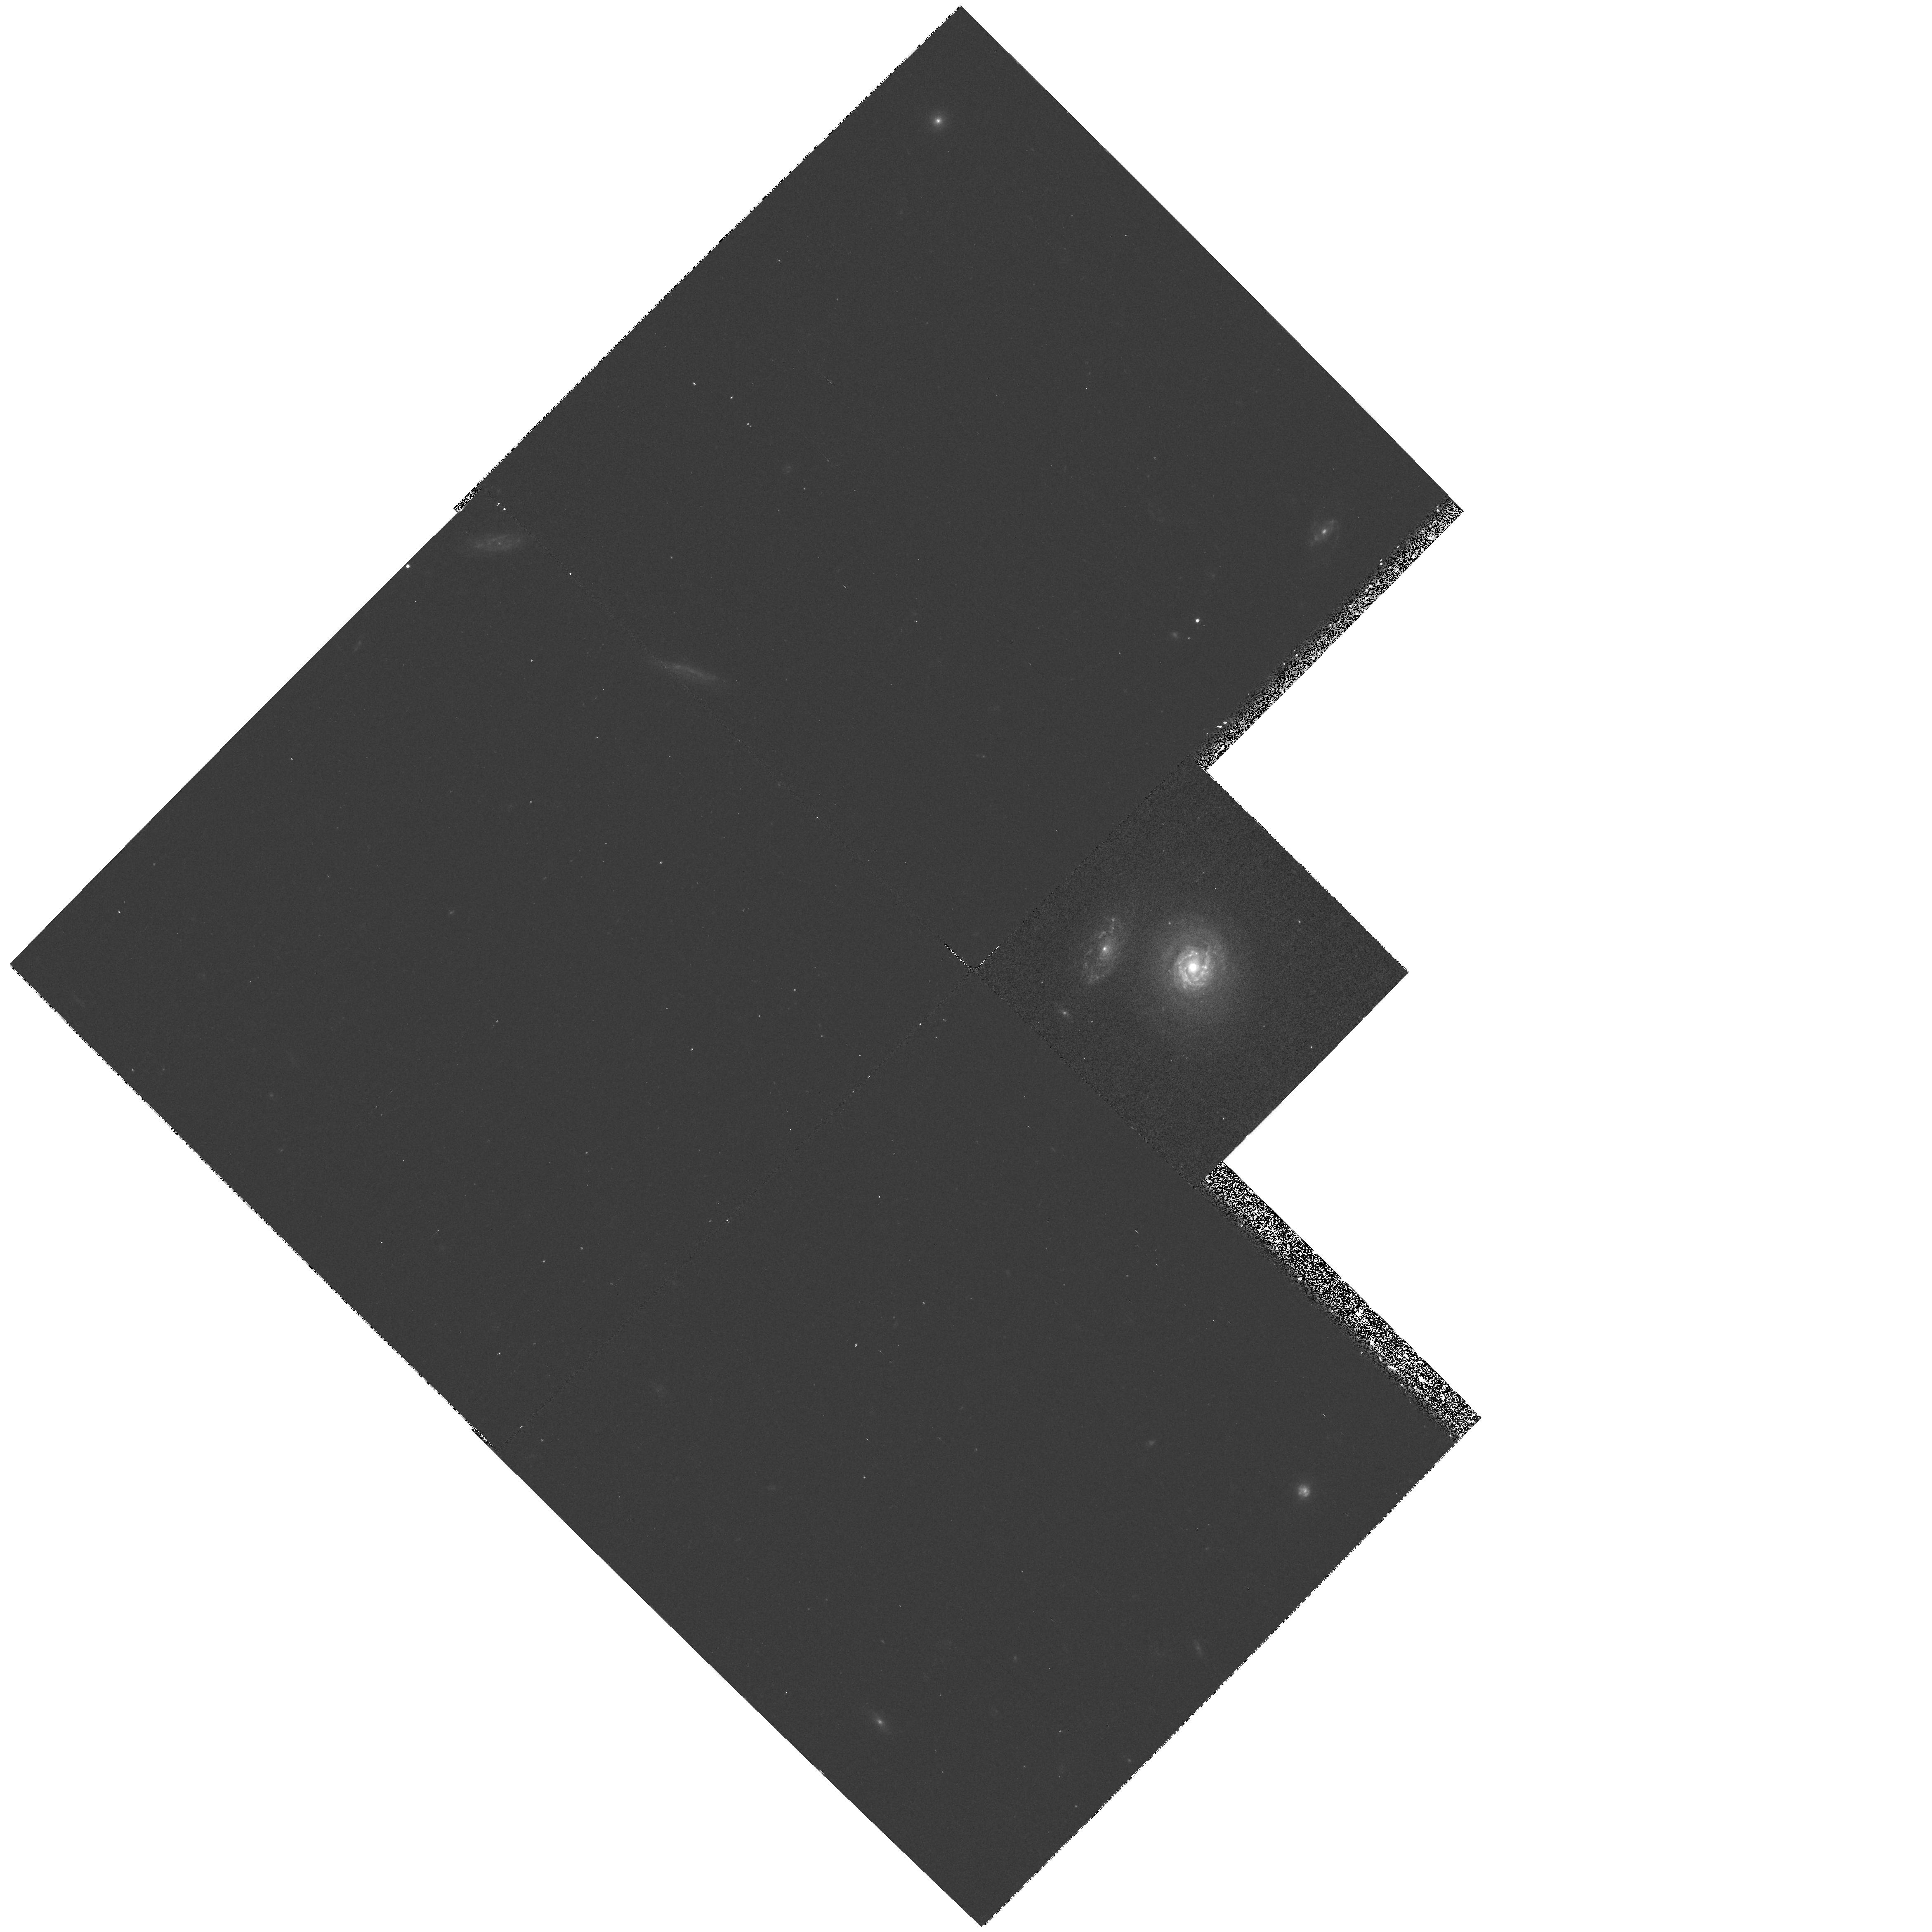
Target: COMA-D15. Instrument: WFPC2/PC. Filter: F450W. Exposure: 20 min. Observation ID: hst_6773_02_wfpc2_pc_f450w_u39d02

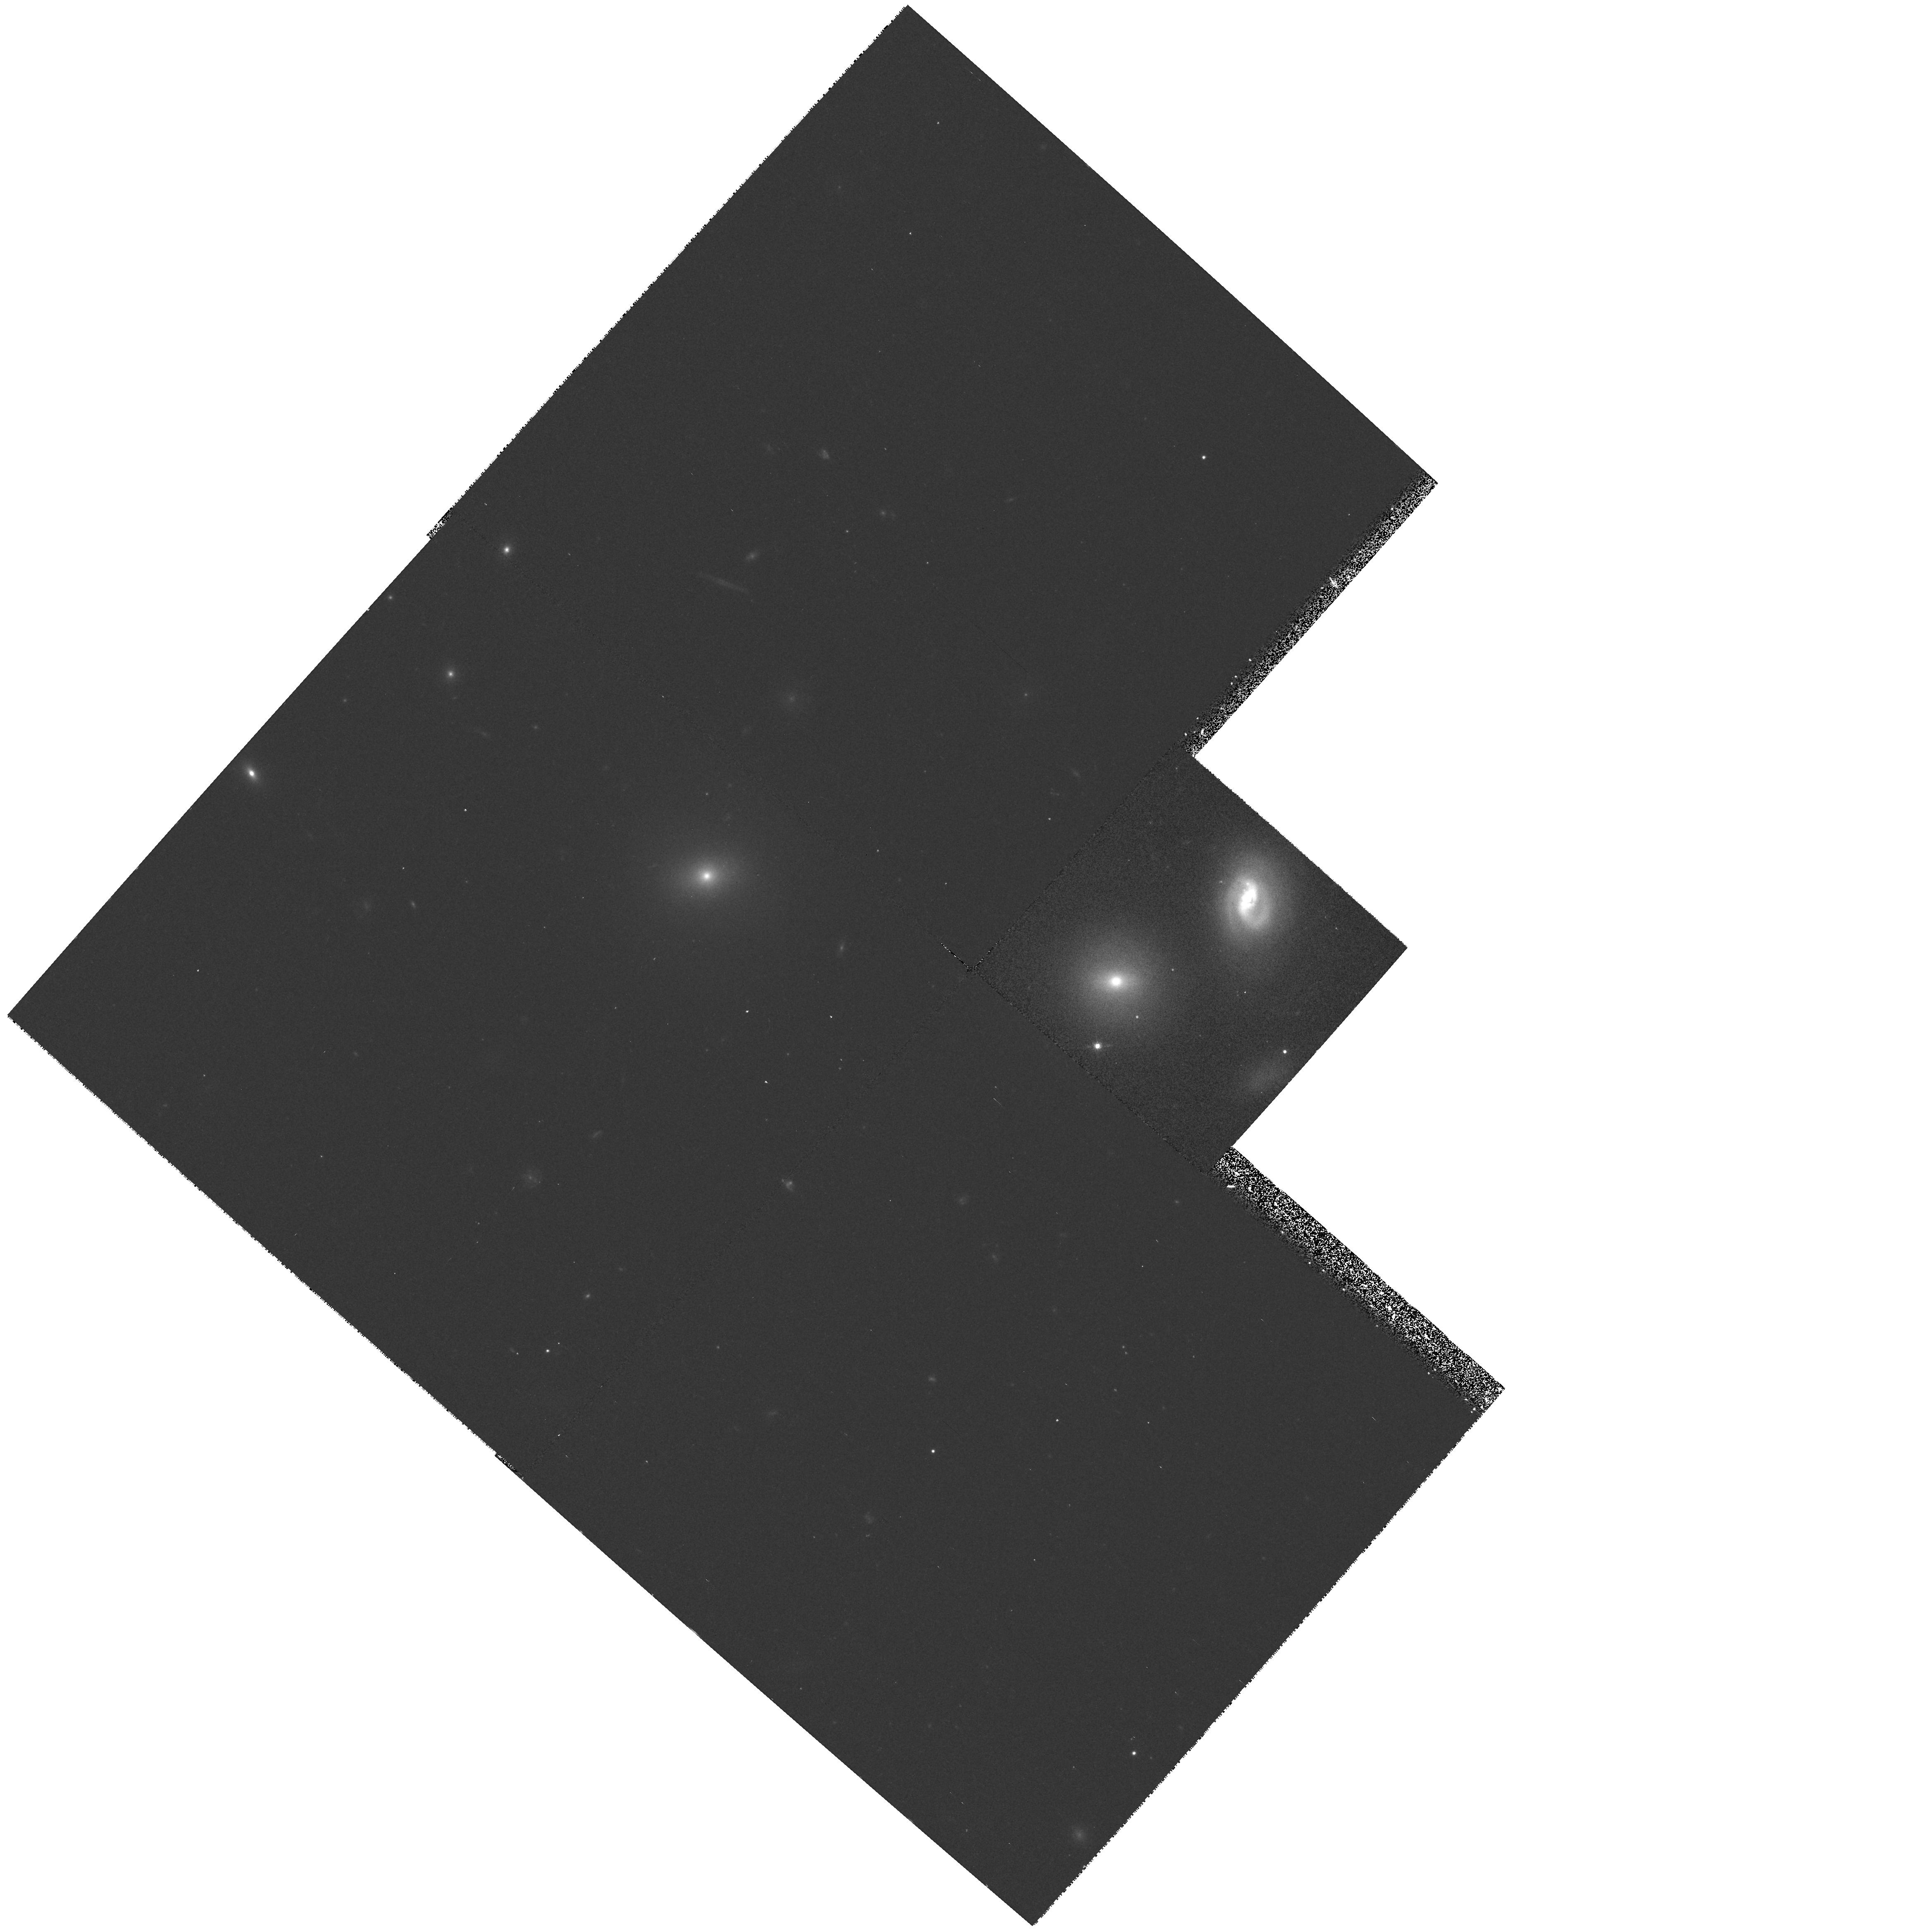
Target: COMA-D99. Instrument: WFPC2/PC. Filter: F814W. Exposure: 13 min. Observation ID: hst_6773_04_wfpc2_pc_f814w_u39d04

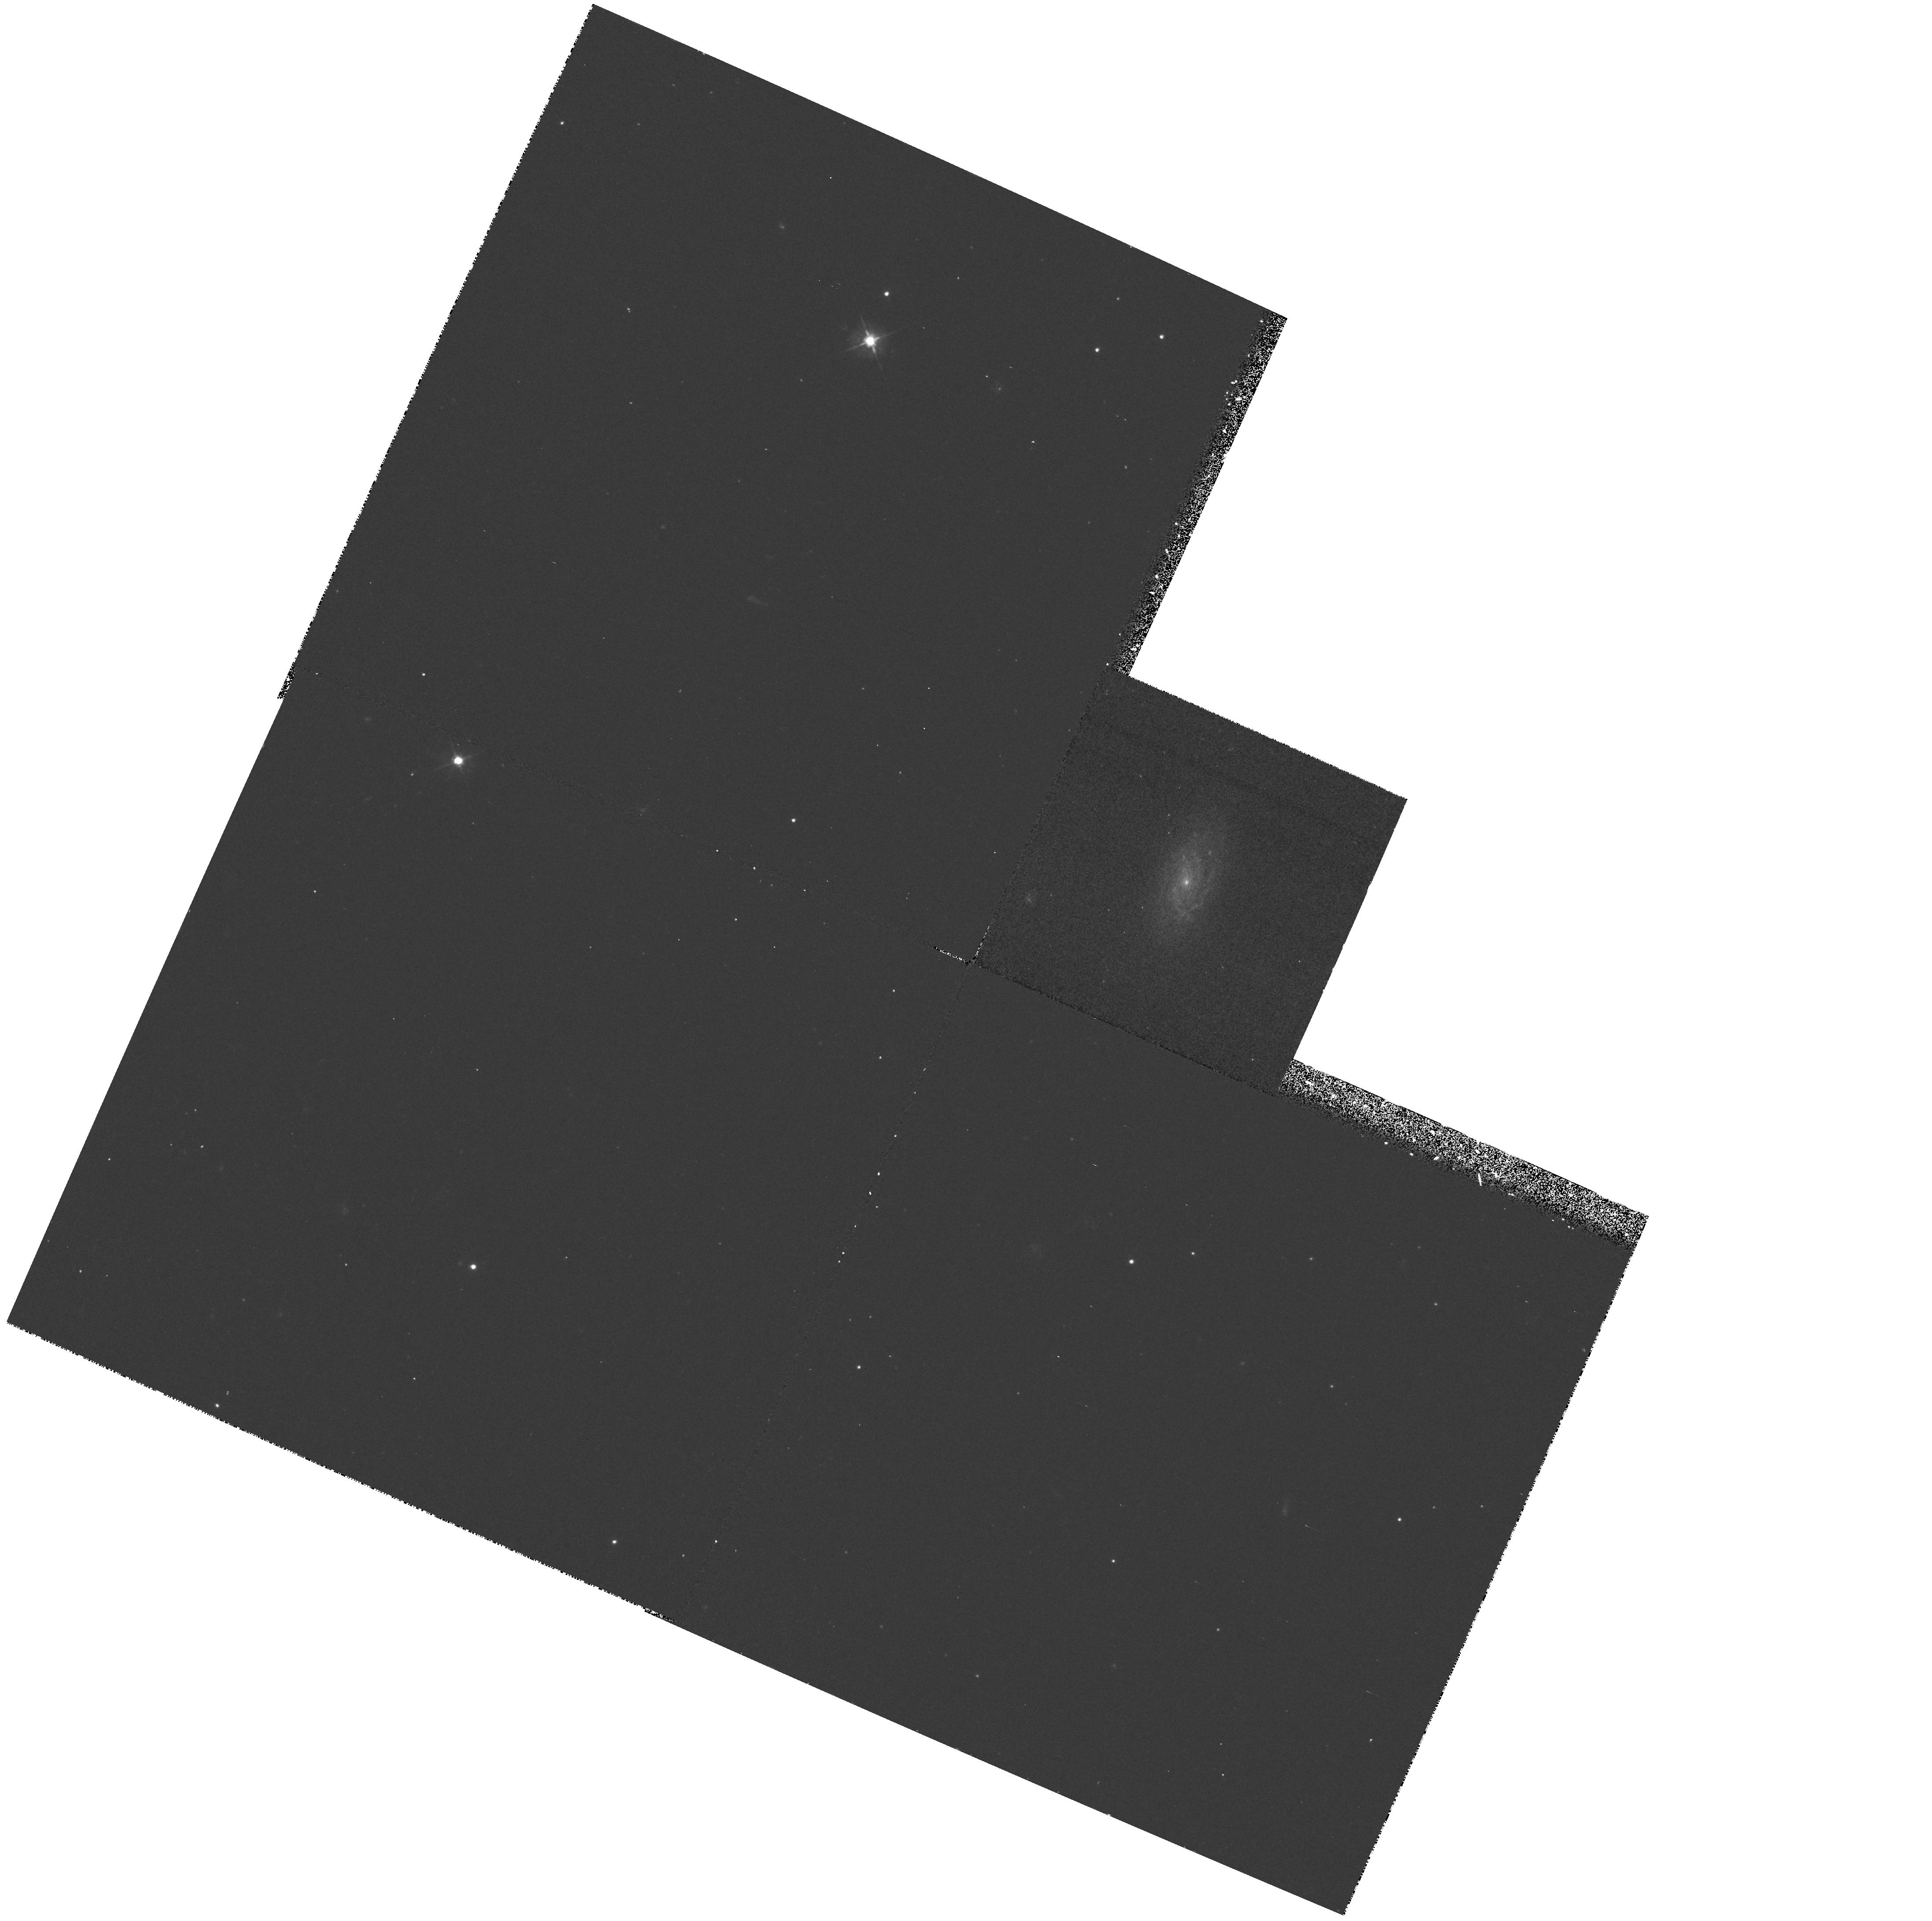
Target: DC2048-D148. Instrument: WFPC2/PC. Filter: F450W. Exposure: 23 min. Observation ID: hst_6773_05_wfpc2_pc_f450w_u39d05

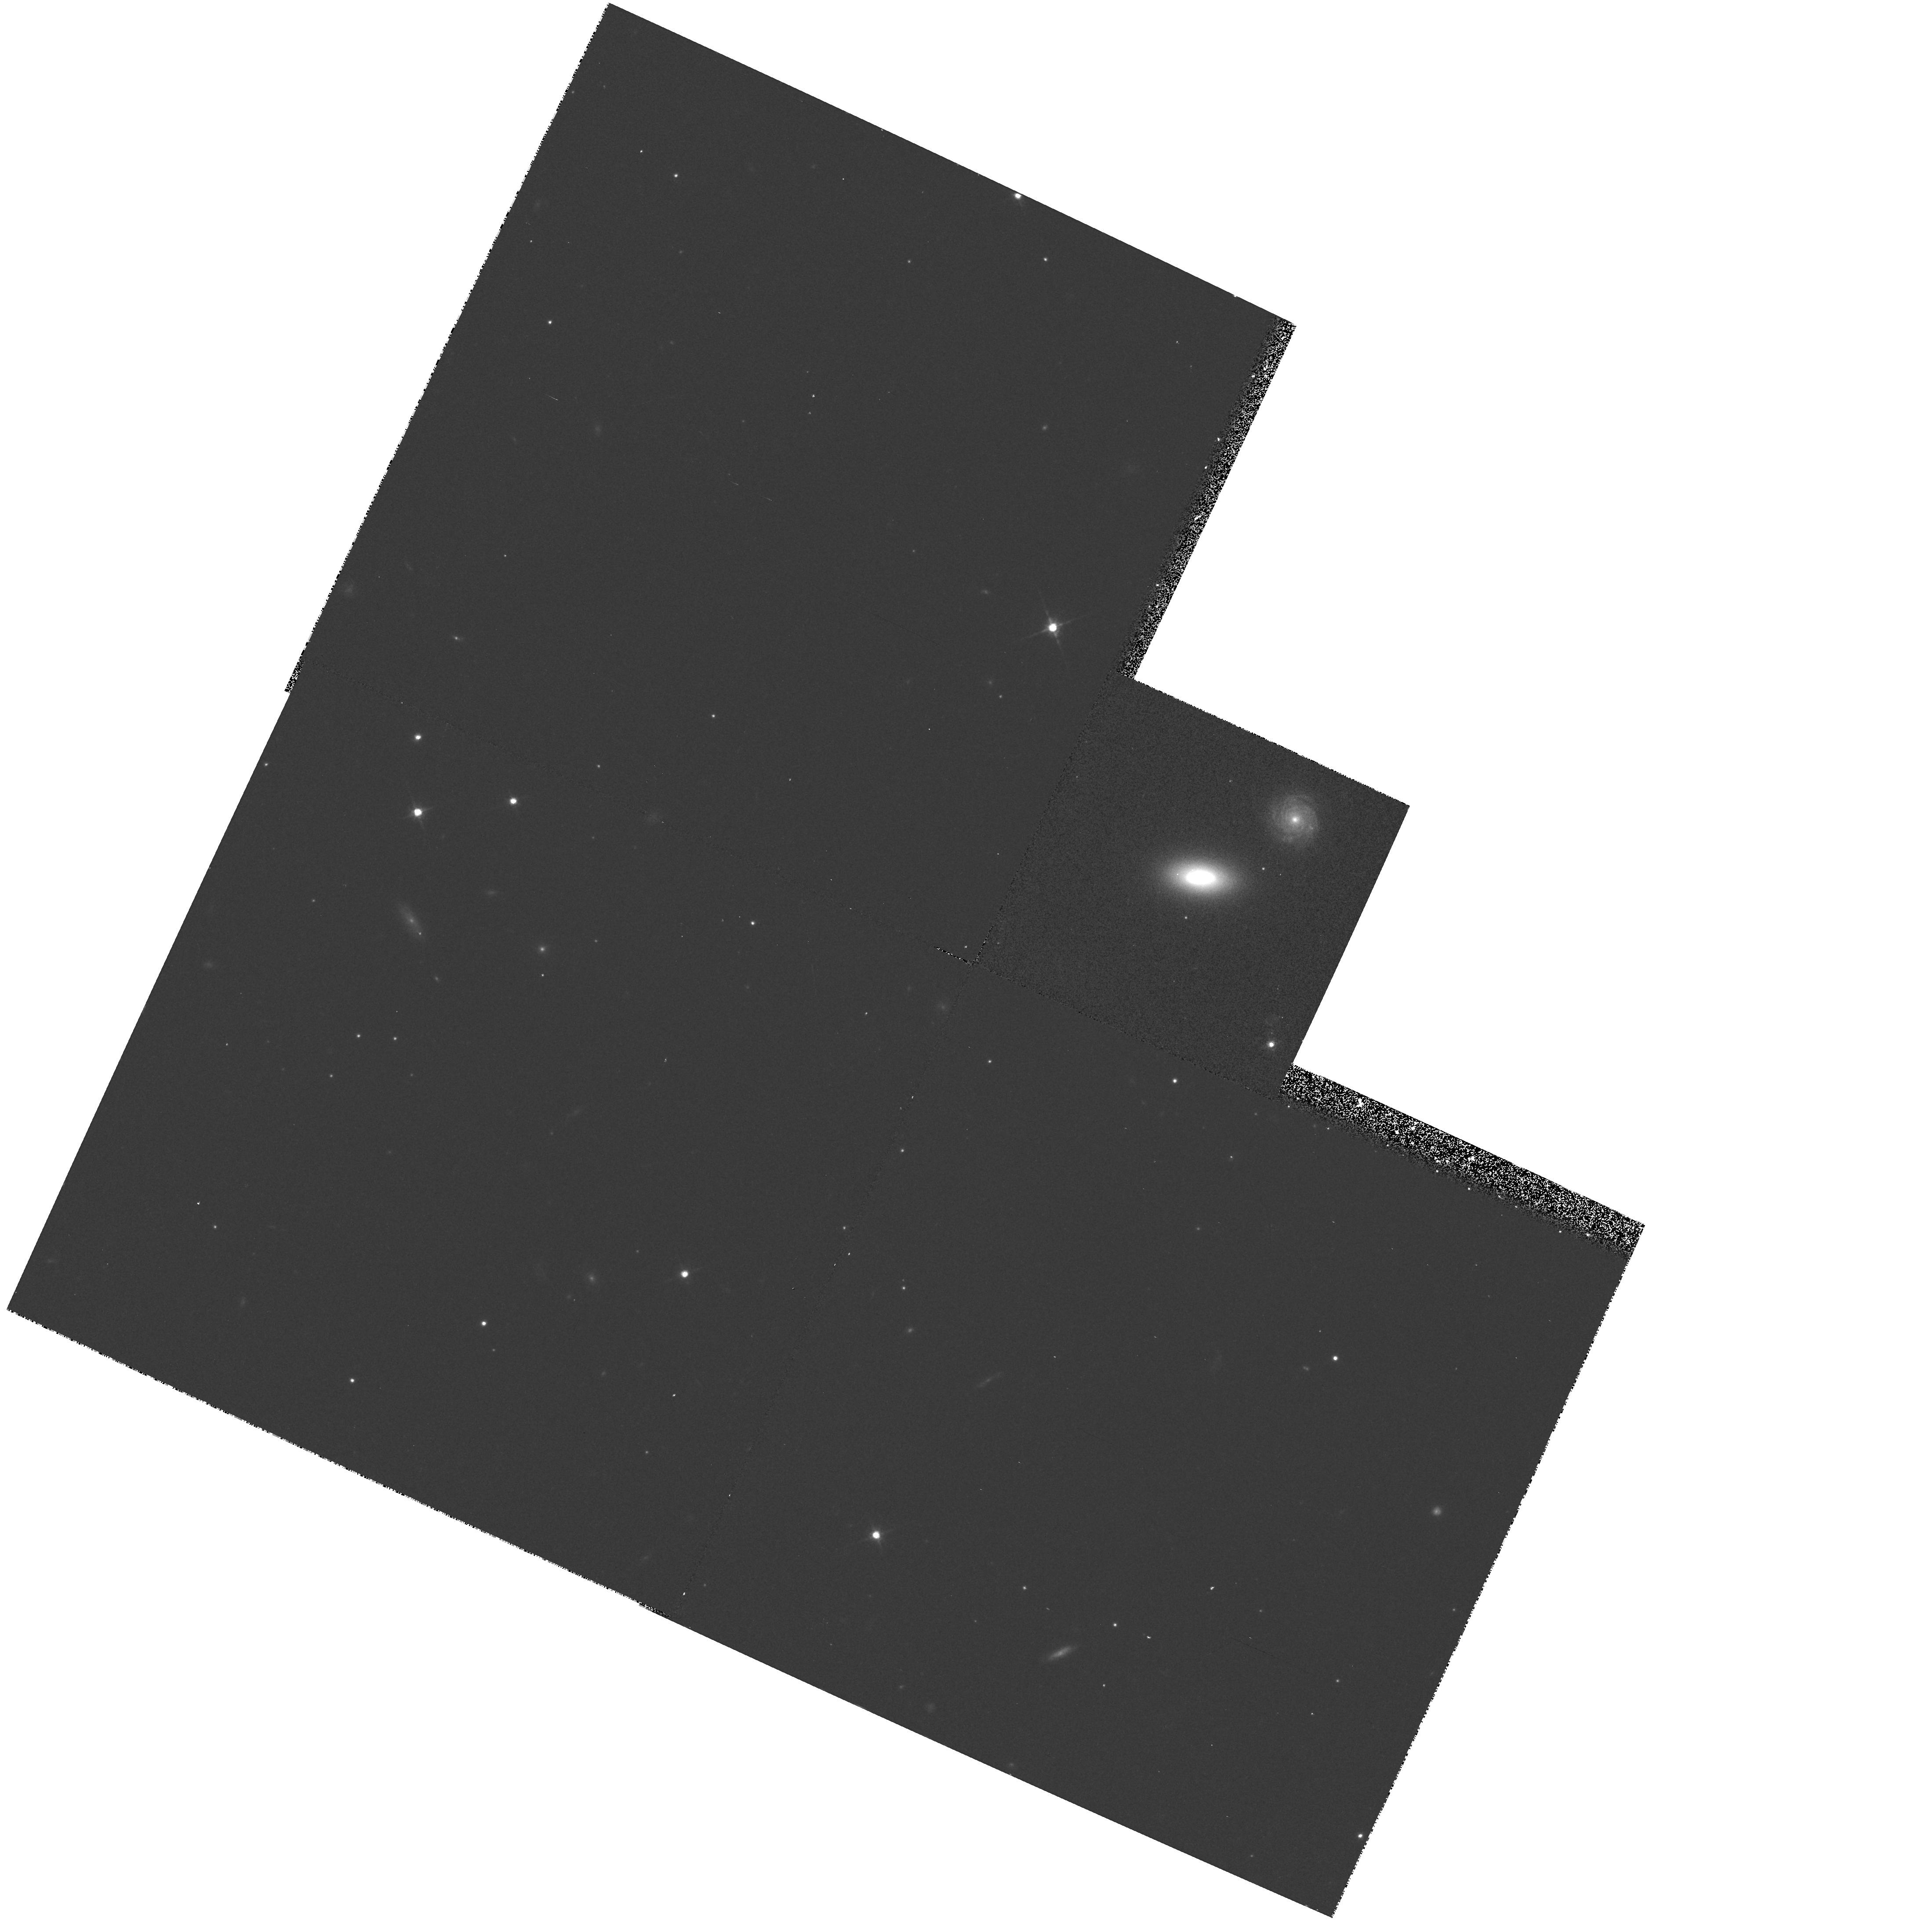
Target: DC2048-D216. Instrument: WFPC2/PC. Filter: F814W. Exposure: 13 min. Observation ID: hst_6773_07_wfpc2_pc_f814w_u39d07

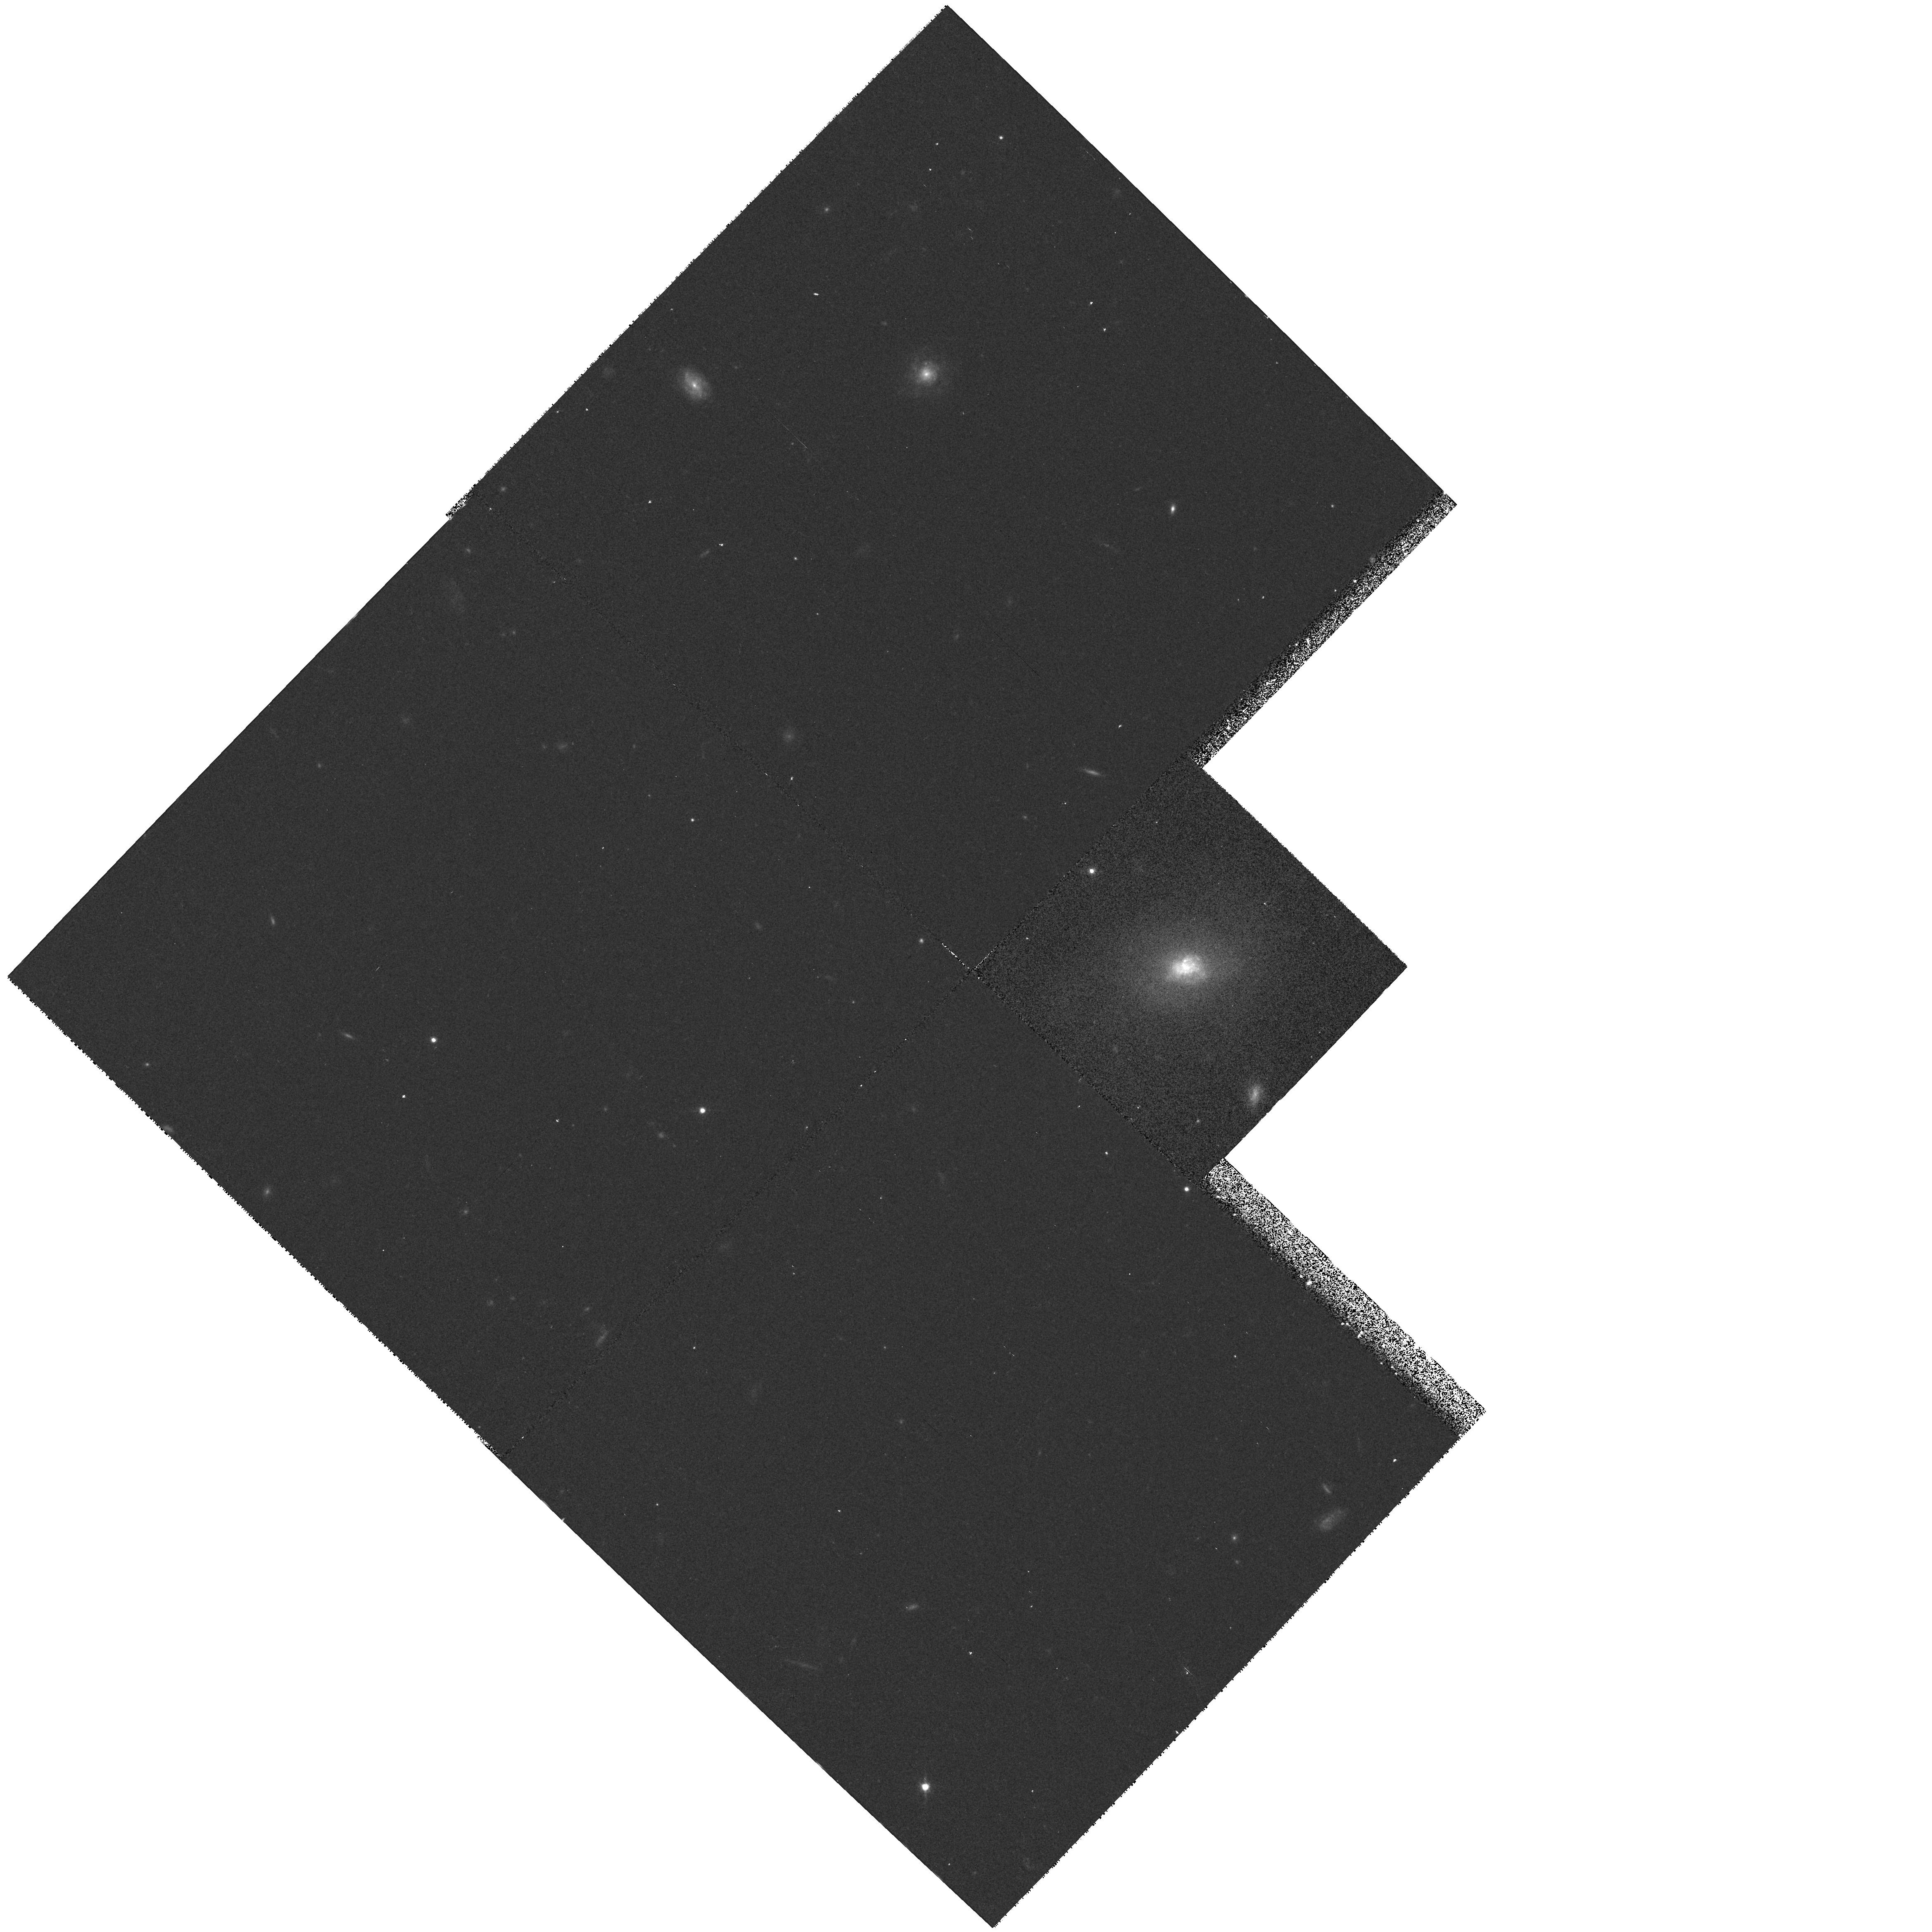
Target: COMA-D45. Instrument: WFPC2/PC. Filter: F814W. Exposure: 13 min. Observation ID: hst_6773_01_wfpc2_pc_f814w_u39d01

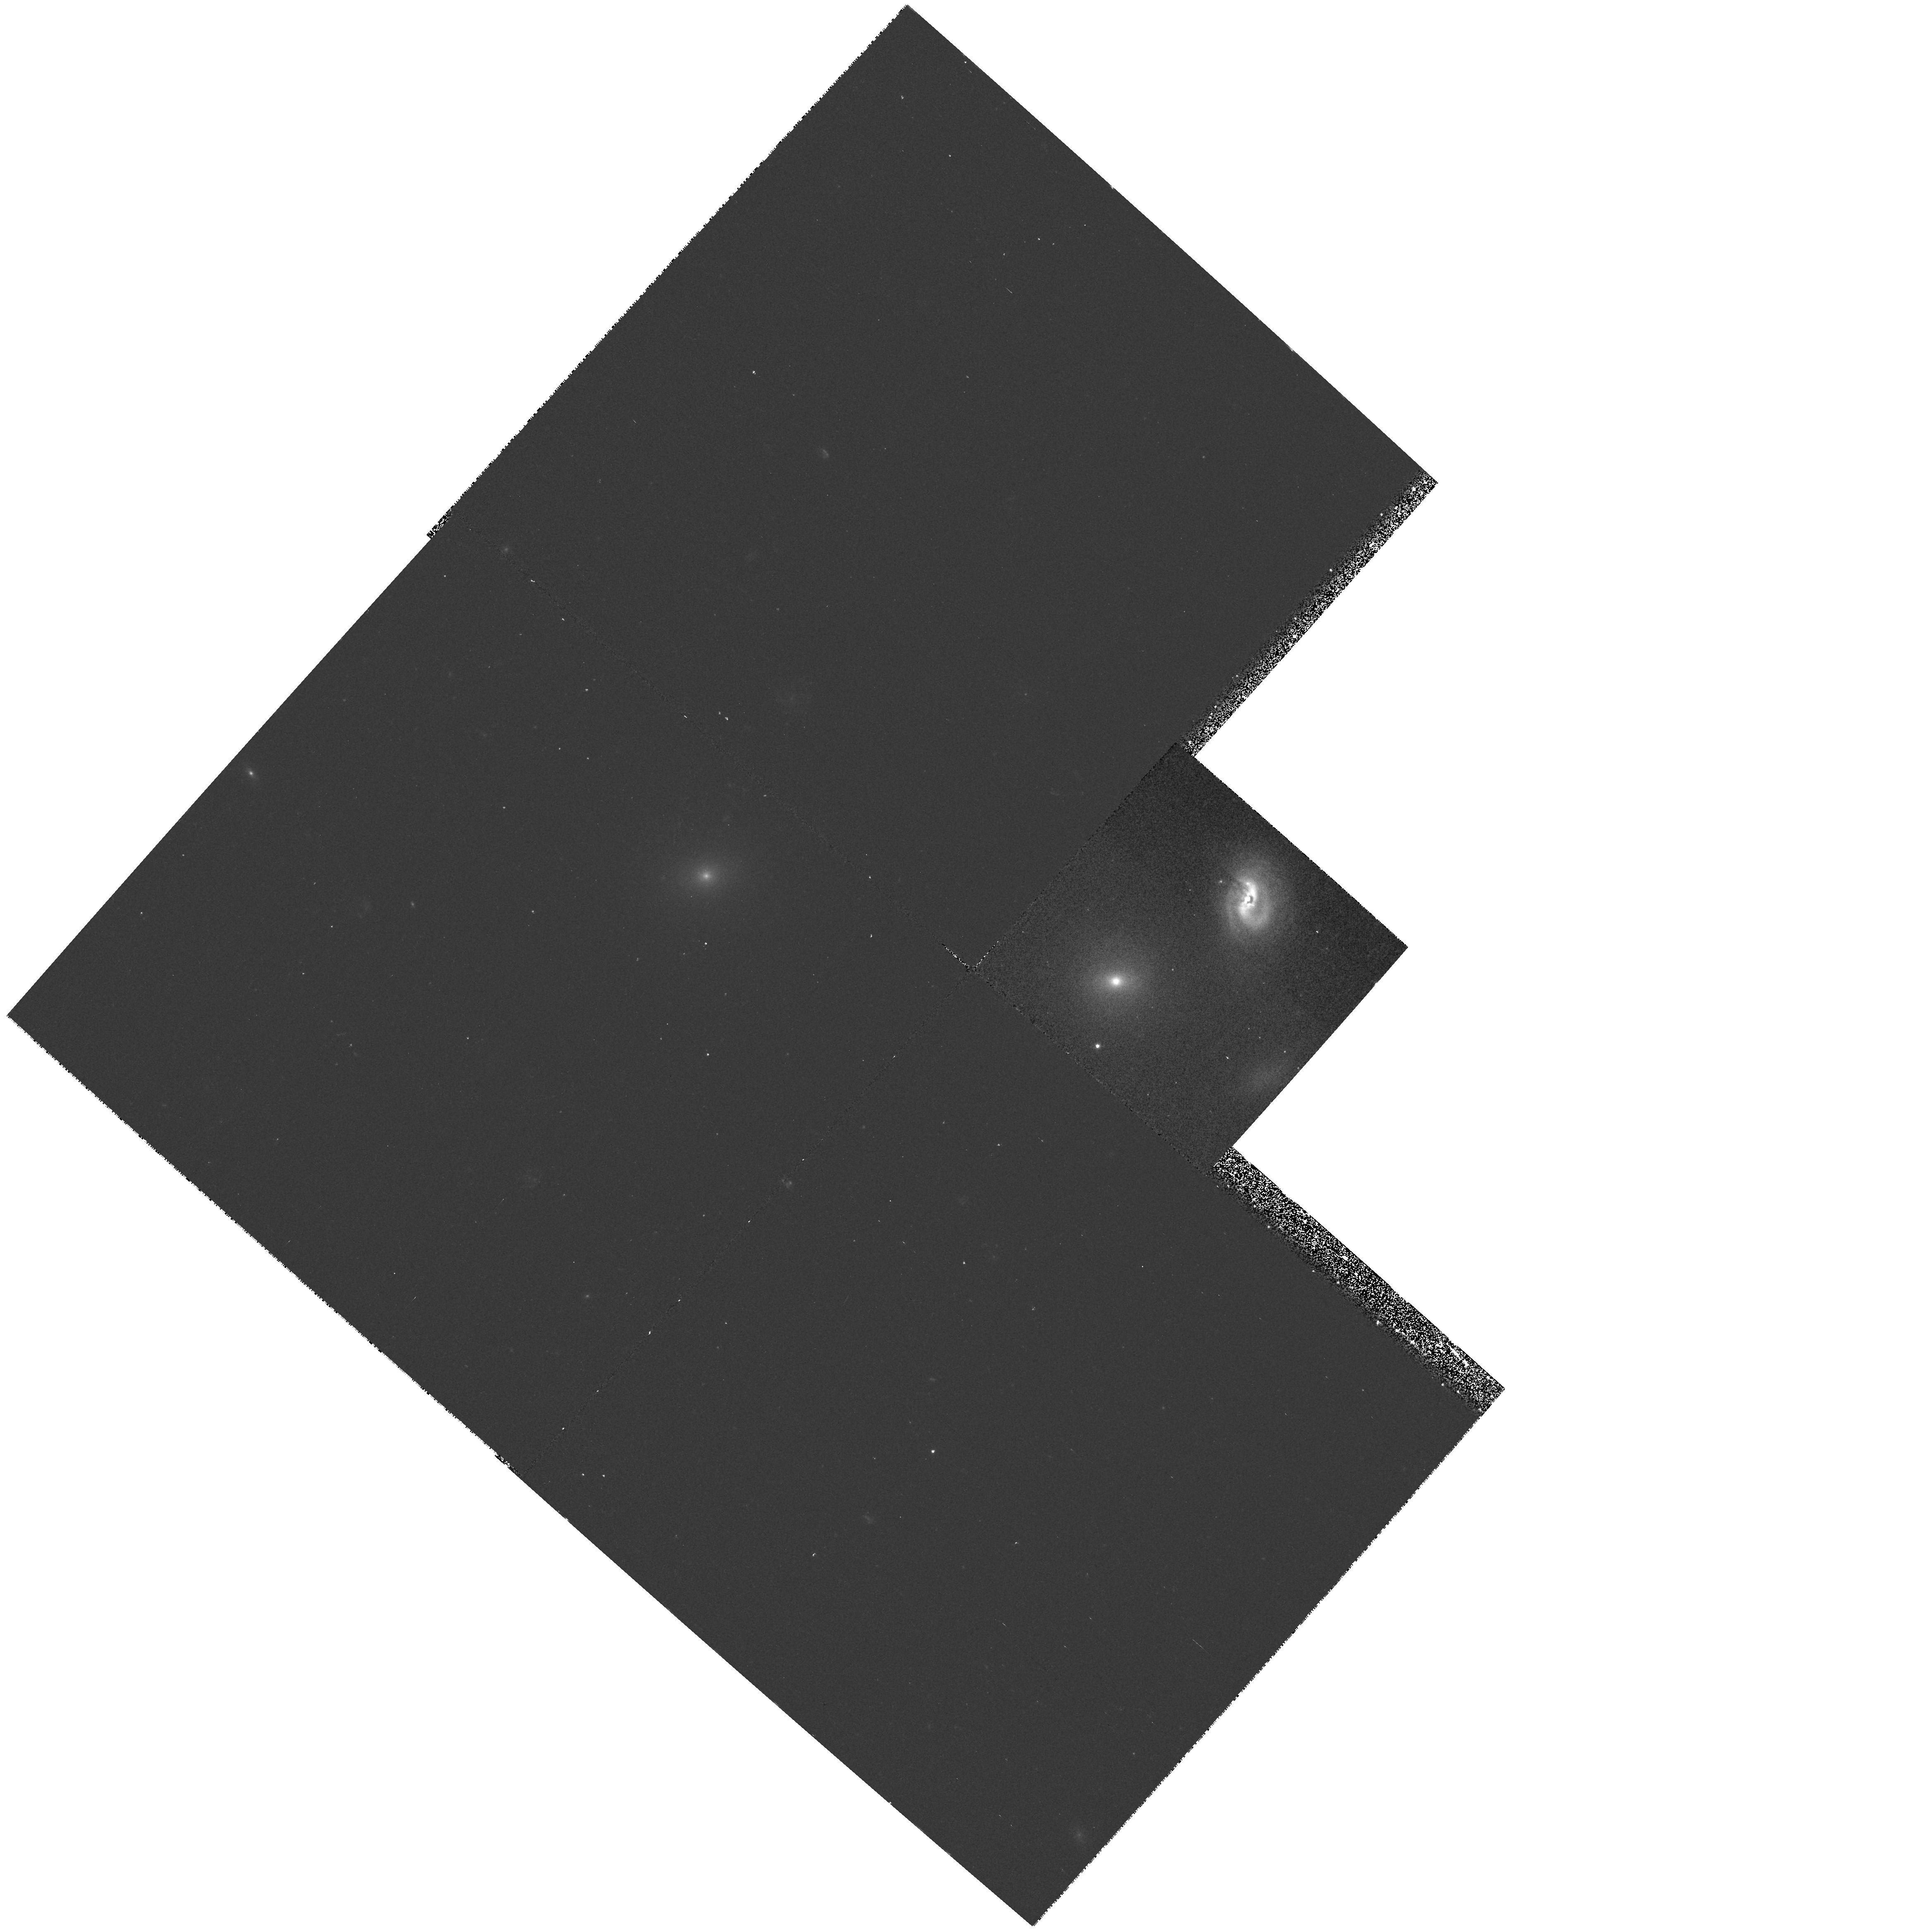
Target: COMA-D99. Instrument: WFPC2/PC. Filter: F450W. Exposure: 20 min. Observation ID: hst_6773_04_wfpc2_pc_f450w_u39d04

The Butcher-Oemler Effect in Nearby Clusters of Galaxies (PI: Rose, James)

Recently we discovered a surprisingly large number of current starburst (SB) and post-starburst (PSB) early-type galaxies in three nearby clusters of galaxies, including the Coma cluster. The spectroscopic characteristics of these SB/PSB galaxies are remarkably similar to those found for the unusual galaxies in distant clusters. Thus we appear to be witnessing activity that is very similar in nature to the Butcher-Oemler (B-O) effect, but in clusters that are more than ten times nearer than the B-O clusters at z~0.3-0.5. The proximity of the clusters we are studying provides a unique opportunity to solve the principal questions concerning the origin of the B-O effect, such as what actually triggers the major star formation episodes in B-O cluster galaxies. In particular, we propose to acquire WFPC2 images of seven SB/PSB galaxies in the Coma cluster and in DC2048-52 to obtain high-resolution information on the central regions of these galaxies, where the star formation activity has been the most intense.